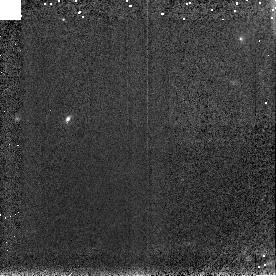
Target: 1997CQ29
Instrument: NICMOS/NIC3
Filter: F150W
Exposure: 2 min
Observation ID: n4tn11040

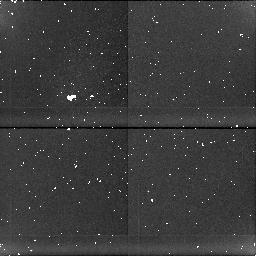
Target: 2060CHIRON
Instrument: NICMOS/NIC1
Filter: BLANK
Exposure: 8 min
Observation ID: n4tn07050

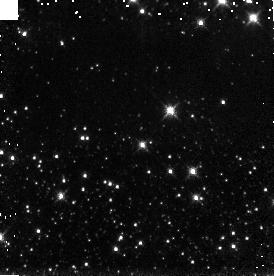
Target: 1993HA2
Instrument: NICMOS/NIC3
Filter: F150W
Exposure: 2 min
Observation ID: n4tn01040

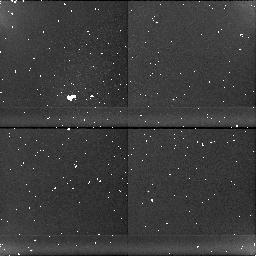
Target: 1995GO
Instrument: NICMOS/NIC1
Filter: BLANK
Exposure: 31 min
Observation ID: n4tn06020

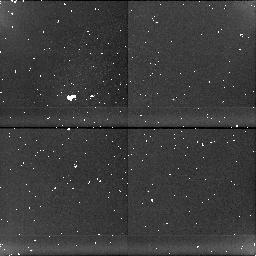
Target: 1997CU26
Instrument: NICMOS/NIC1
Filter: BLANK
Exposure: 21 min
Observation ID: n4tn03020

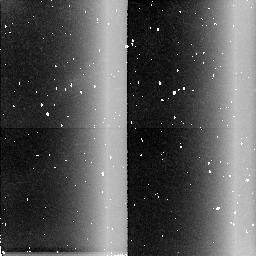
Target: 1995DW2
Instrument: NICMOS/NIC2
Filter: BLANK
Exposure: 10 min
Observation ID: n4tn04030

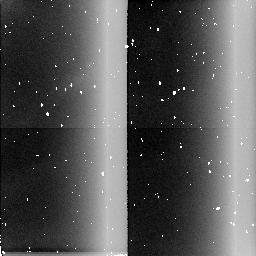
Target: 1996RR20
Instrument: NICMOS/NIC2
Filter: BLANK
Exposure: 10 min
Observation ID: n4tn09030

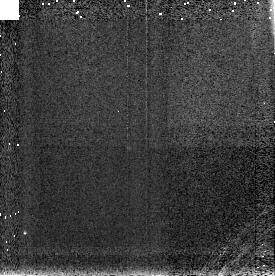
Target: 1995GO
Instrument: NICMOS/NIC3
Filter: F196N
Exposure: 3 min
Observation ID: n4tn06050

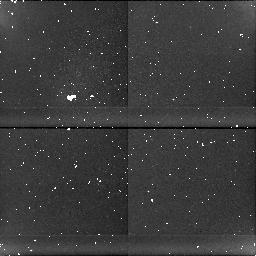
Target: 1997CQ29
Instrument: NICMOS/NIC1
Filter: BLANK
Exposure: 37 min
Observation ID: n4tn11020

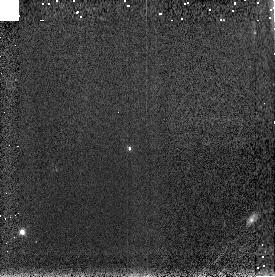
Target: 1995GO
Instrument: NICMOS/NIC3
Filter: F150W
Exposure: 2 min
Observation ID: n4tn06040

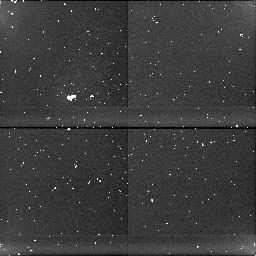
Target: 1997CQ29
Instrument: NICMOS/NIC1
Filter: BLANK
Exposure: 37 min
Observation ID: n4tn10020

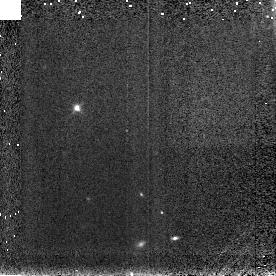
Target: 1996RR20
Instrument: NICMOS/NIC3
Filter: F150W
Exposure: 2 min
Observation ID: n4tn08040

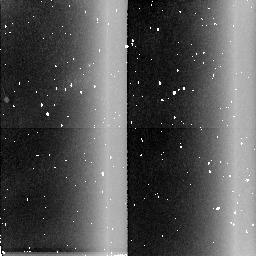
Target: 1993HA2
Instrument: NICMOS/NIC2
Filter: BLANK
Exposure: 10 min
Observation ID: n4tn01030

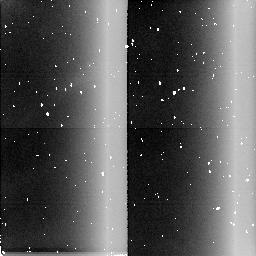
Target: 1996RR20
Instrument: NICMOS/NIC2
Filter: BLANK
Exposure: 10 min
Observation ID: n4tn08030

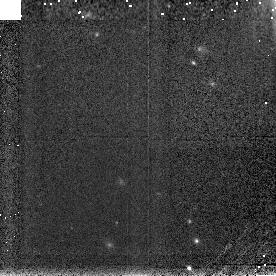
Target: 1997CQ29
Instrument: NICMOS/NIC3
Filter: F150W
Exposure: 2 min
Observation ID: n4tn10040

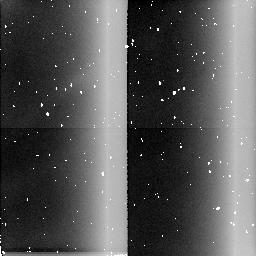
Target: 1993HA2
Instrument: NICMOS/NIC2
Filter: BLANK
Exposure: 10 min
Observation ID: n4tn02030

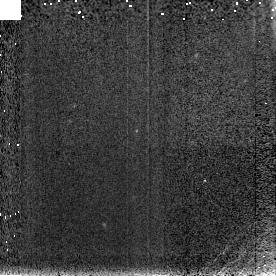
Target: 1995DW2
Instrument: NICMOS/NIC3
Filter: F150W
Exposure: 2 min
Observation ID: n4tn04040

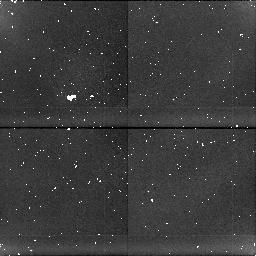
Target: 1995DW2
Instrument: NICMOS/NIC1
Filter: BLANK
Exposure: 10 min
Observation ID: n4tn05020

Grism Spectra of Centaurs and TNOs from 1-2 Microns (PI: McCarthy, Don W.)

The surfaces of Centaurs and Trans-Neptunian Objects contain potentially unique records of early evolutionary processing (accretional and dynamical) in the outer solar system. The red colors (V-K~2-3) of the few objects observed to date facilitate observations in the 1-2.4um region which is also especially sensitive to absorption features of likely surface frosts and primitive organic materials. Because these objects are faint, near-infrared colors/spectra are available only for the ~5 brightest ones (V<=20.5) and progress remains slow. We propose to measure the spectral properties (R~10-20) of 8 unobserved Centaurs and TNOs from 1-2um using NICMOS grism B. By co-adding pixels, we will improve signal-to-noise at the expense of spectral resolution and can operate with NIC3 at its present focus. We will coordinate with our ongoing Keck and NICMOS GTO observations to measure spectral (R~10-20) properties from 1-2.4um, resulting in a total sample of 13 objects. The performance of the NICMOS grism both extends and complements our ongoing spectroscopy with the Keck.